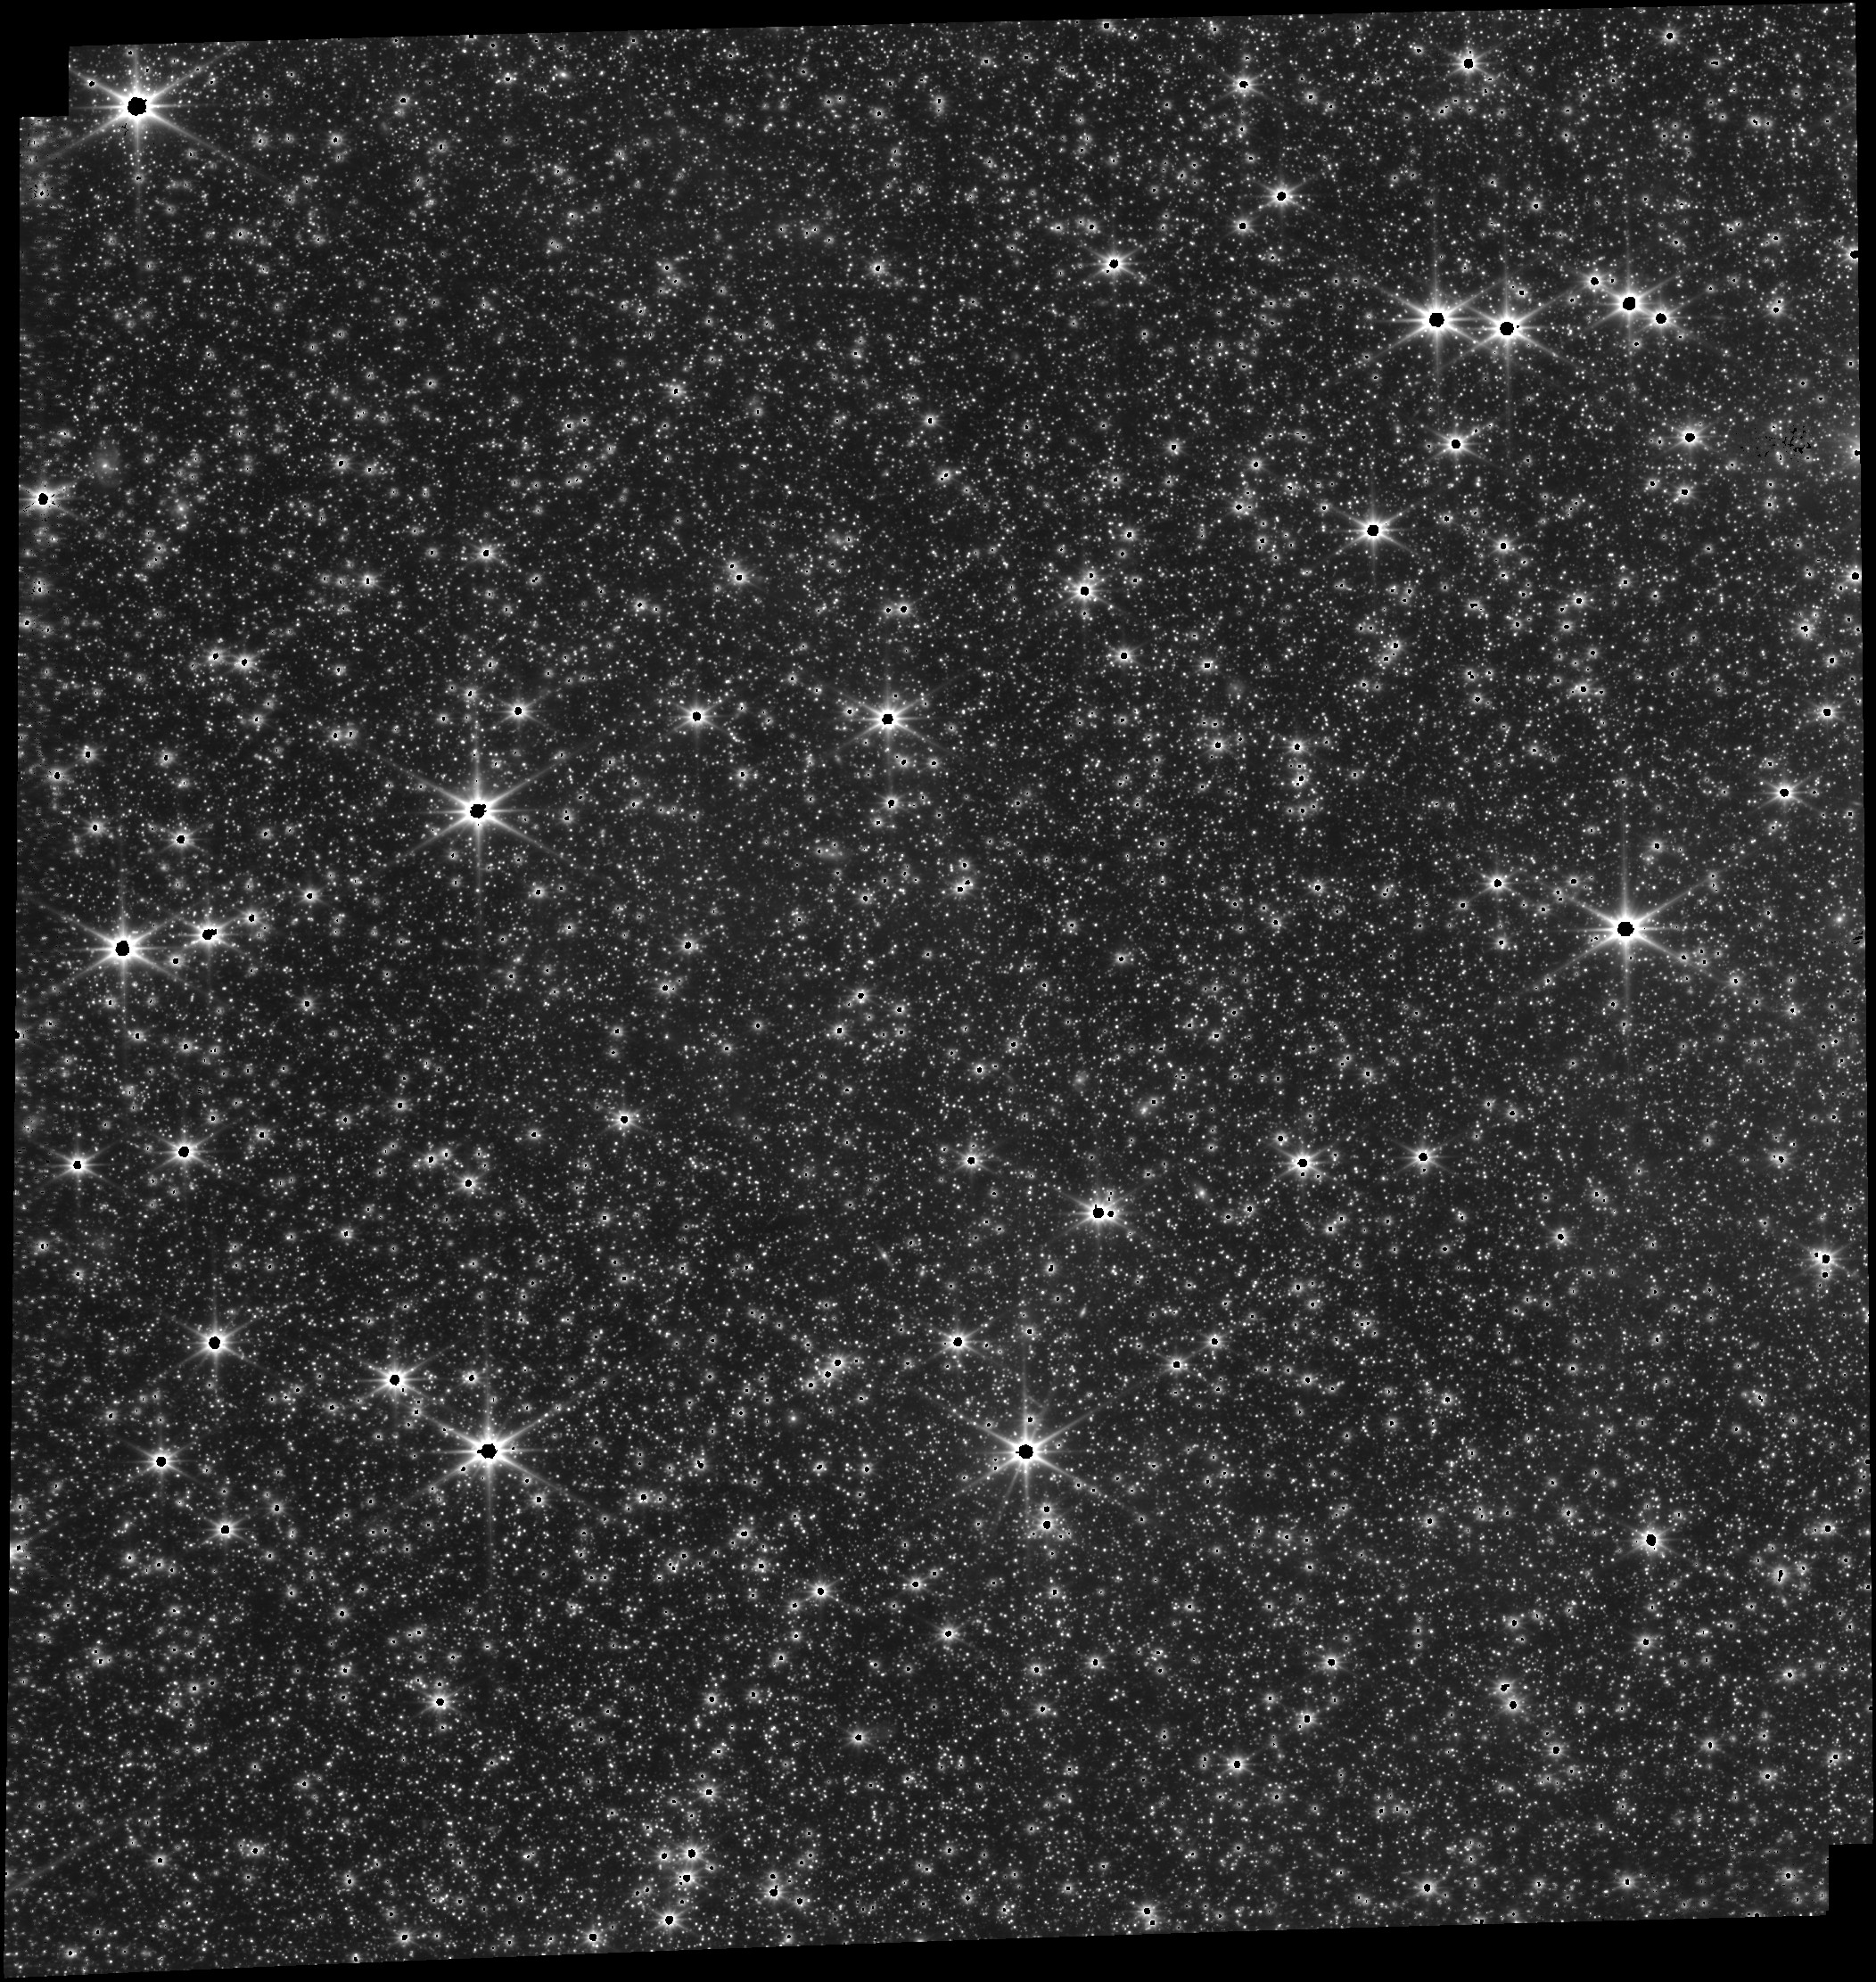
Target: LMC-MIRI-FGS-ALIGNMENT
Instrument: FGS/FGS1
Filter: OPEN
Exposure: 9 min
Observation ID: jw01171-o004_t001_fgs_clear

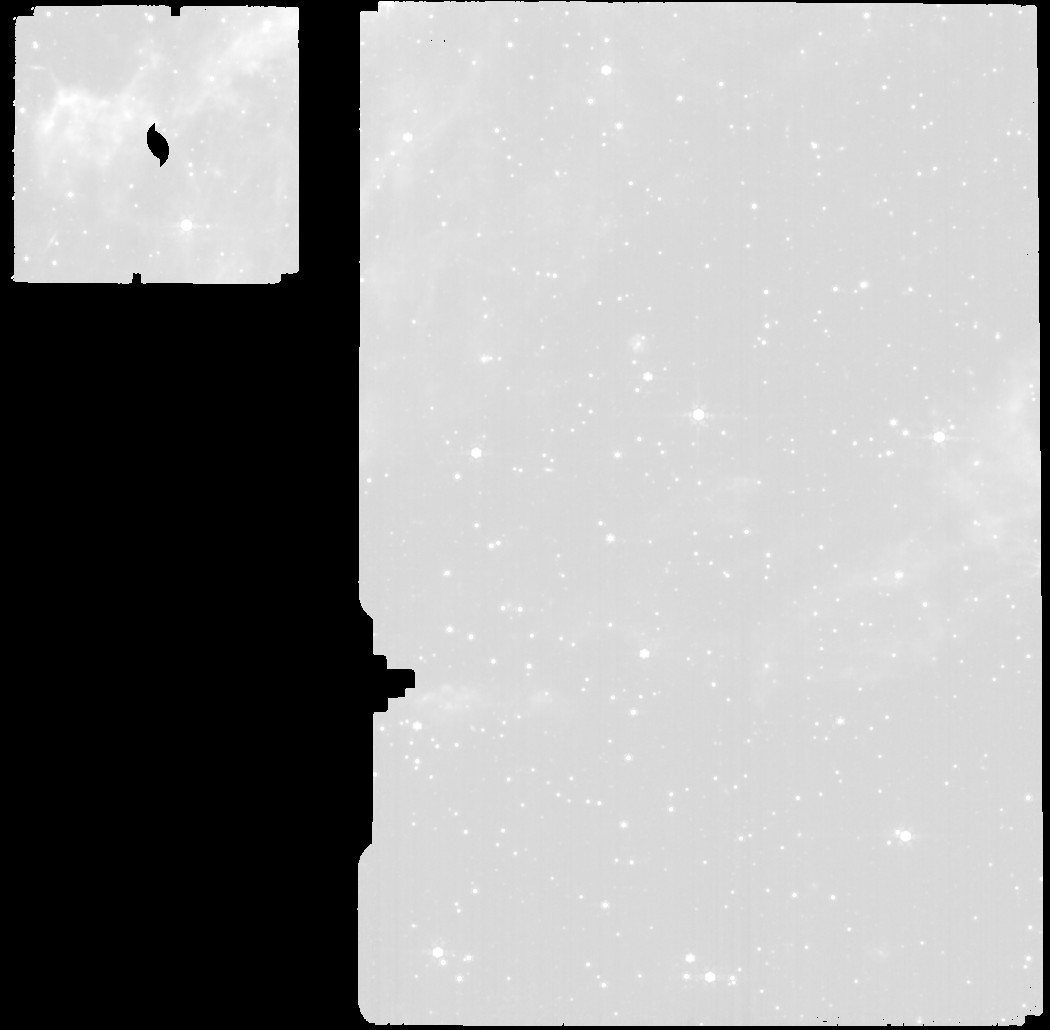
Target: LMC-MIRI-FGS-ALIGNMENT
Instrument: MIRI
Filter: F770W
Exposure: 20 min
Observation ID: jw01171-o005_t001_miri_f770w

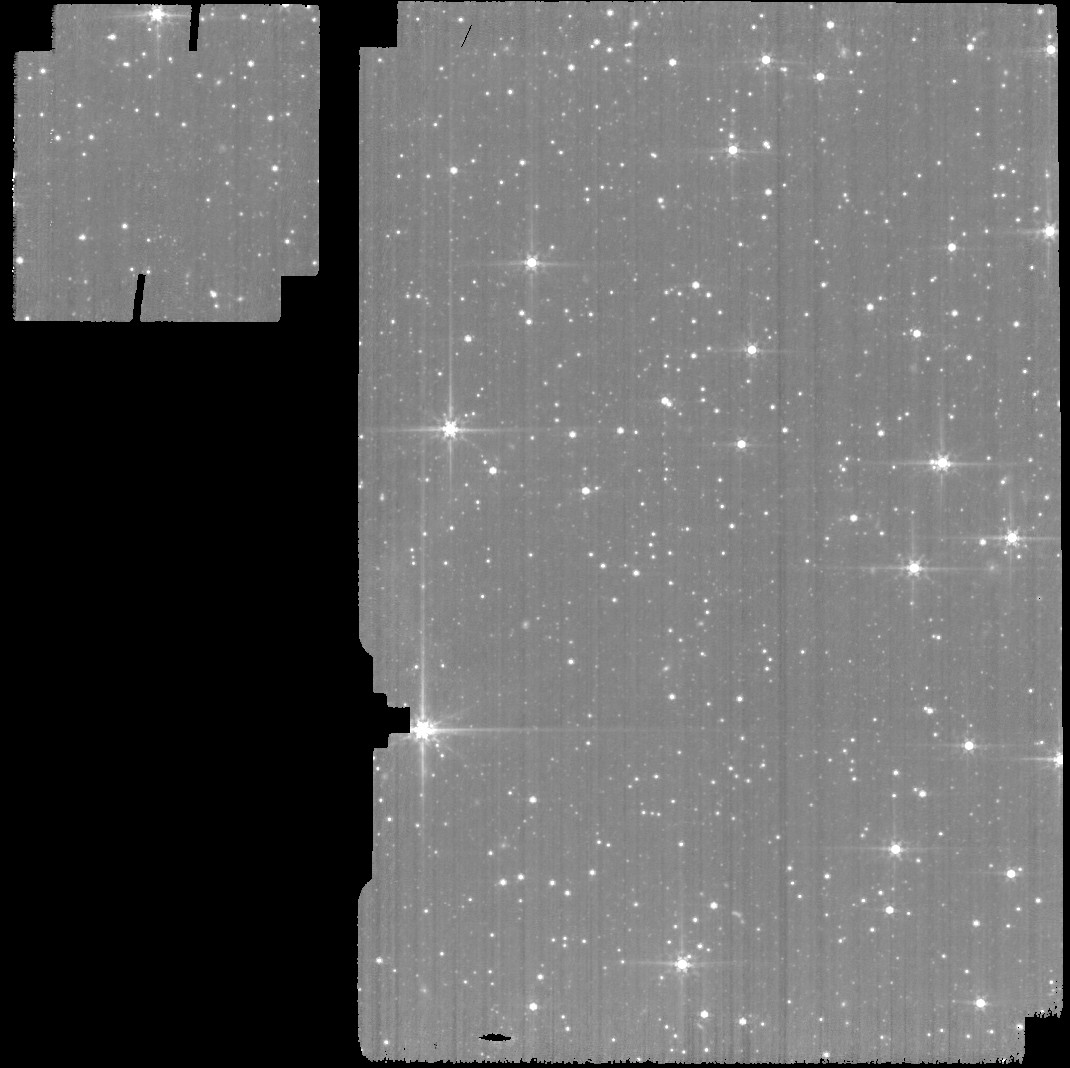
Target: LMC-MIRI-FGS-ALIGNMENT
Instrument: MIRI
Filter: F560W
Exposure: 11 min
Observation ID: jw01171-o004_t001_miri_f560w

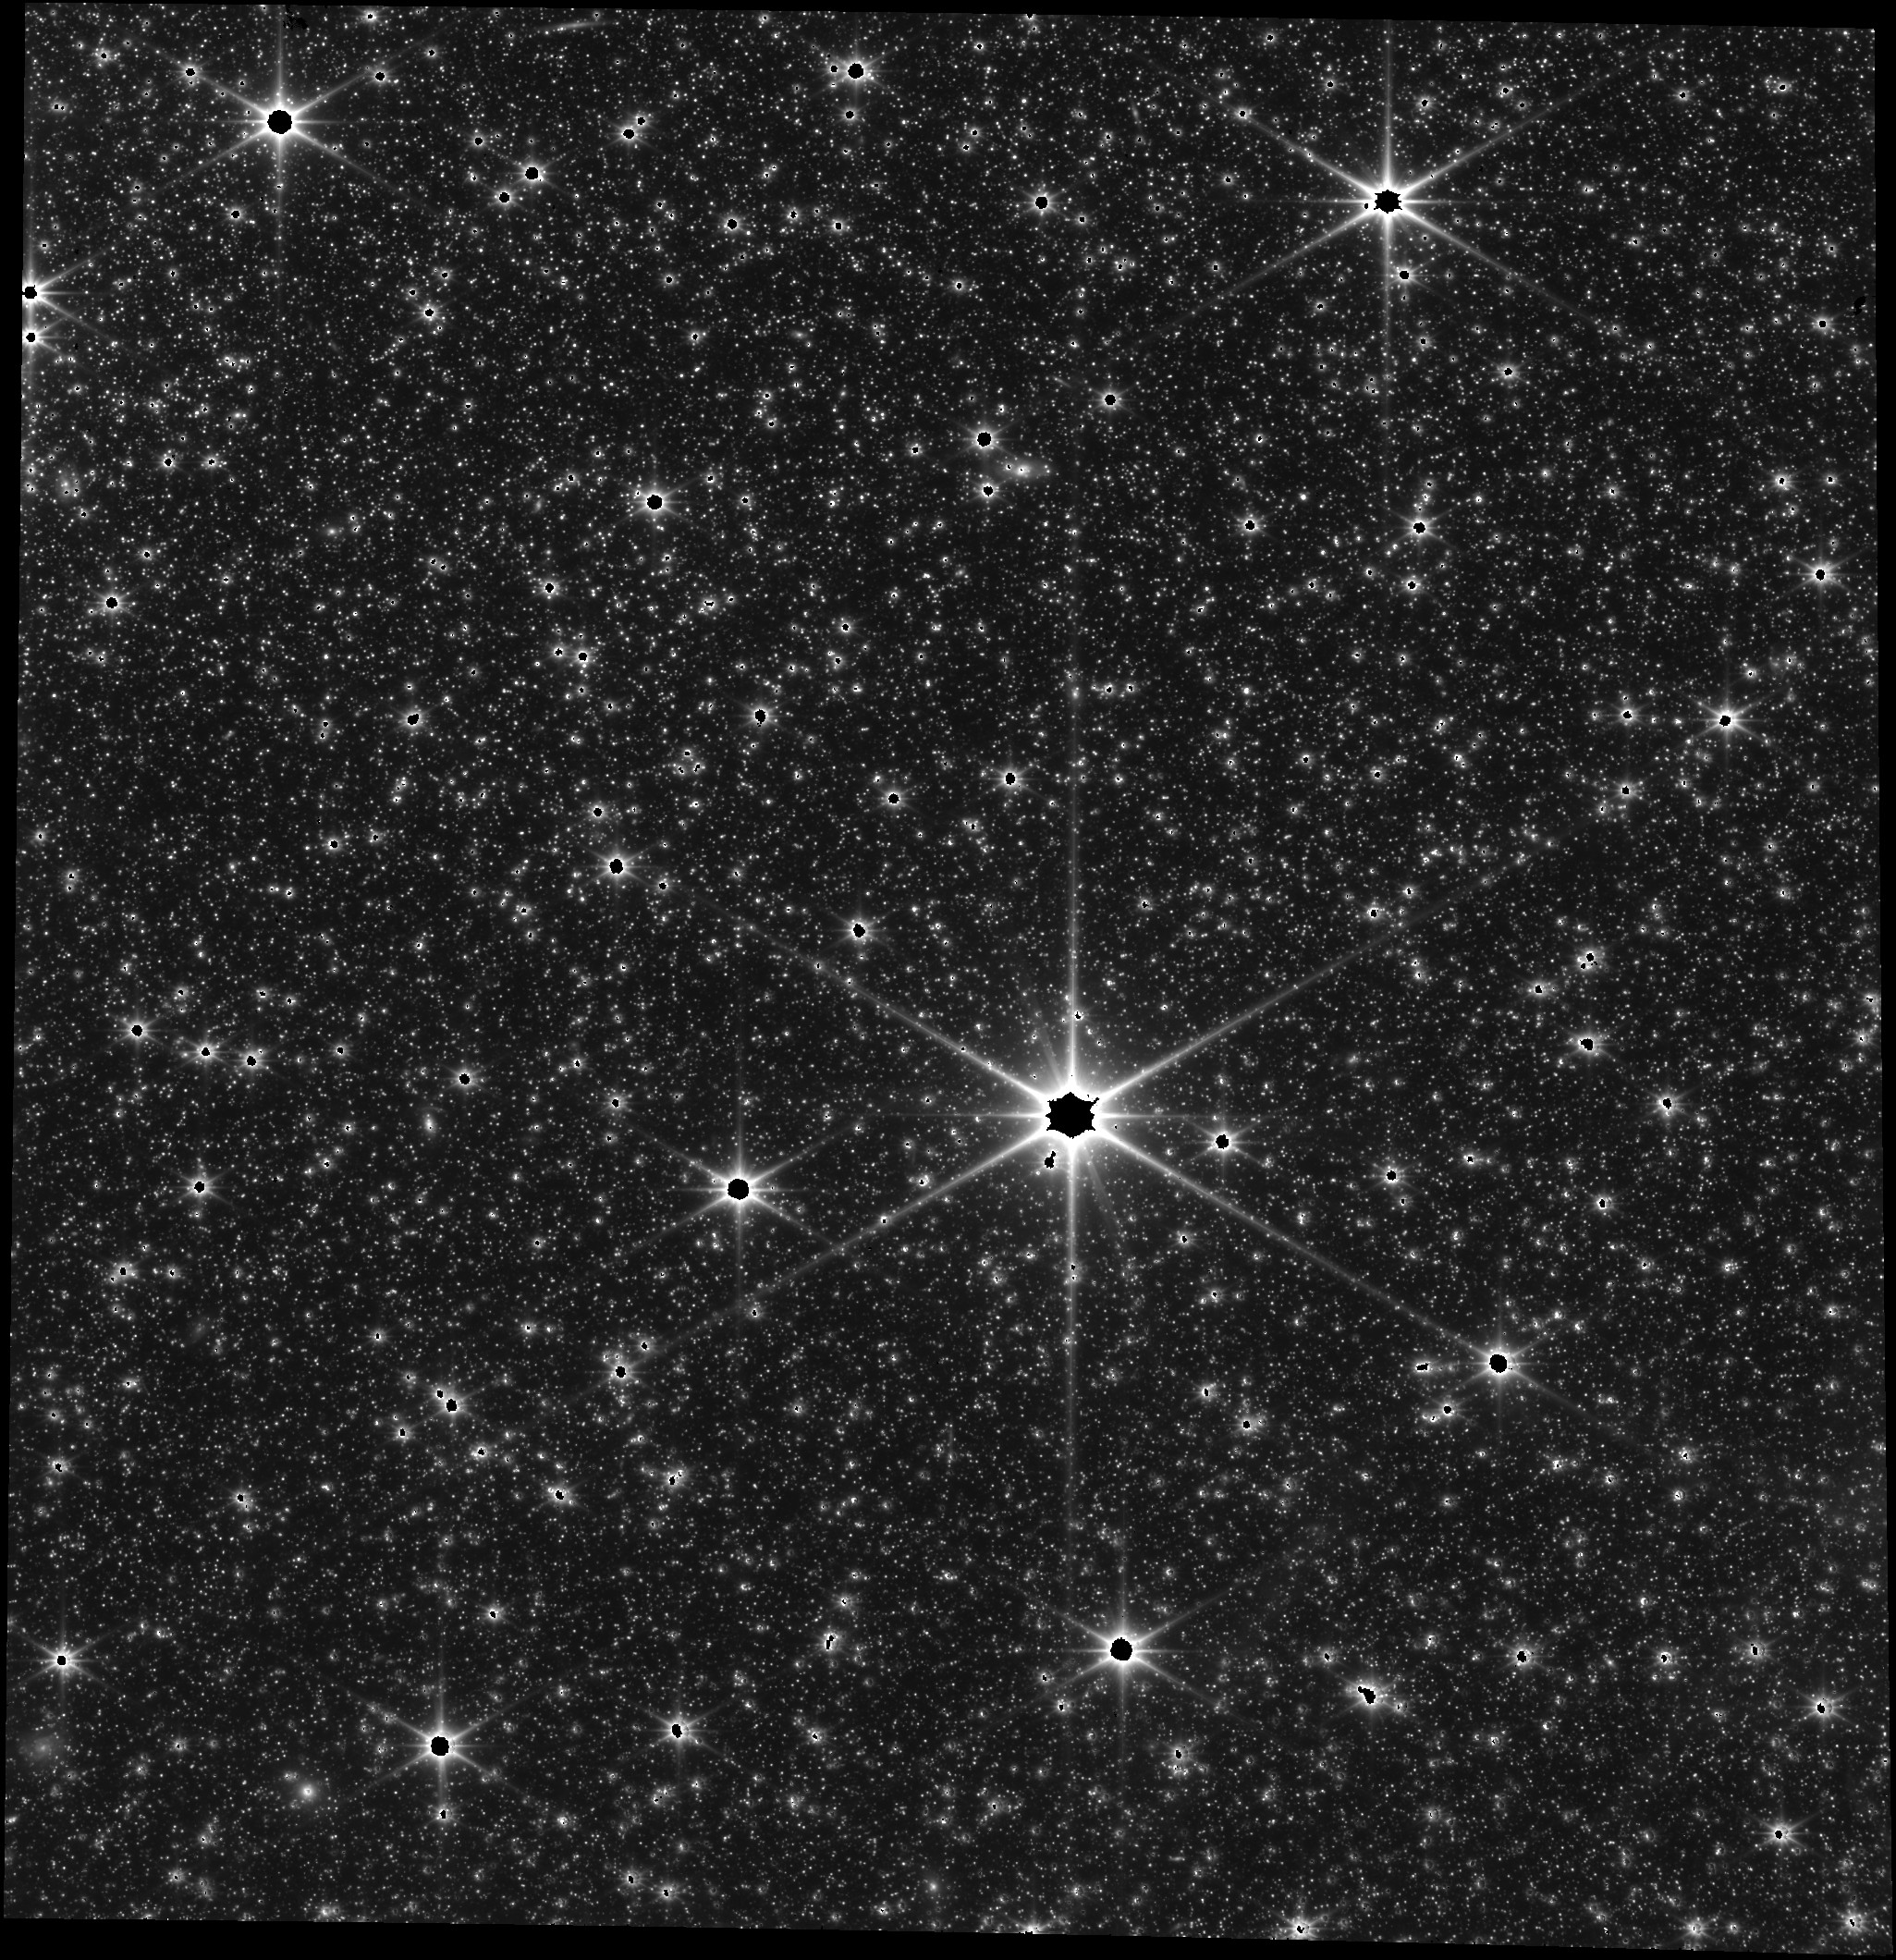
Target: LMC-MIRI-FGS-ALIGNMENT
Instrument: FGS/FGS2
Filter: OPEN
Exposure: 14 min
Observation ID: jw01171-o002_t001_fgs_clear

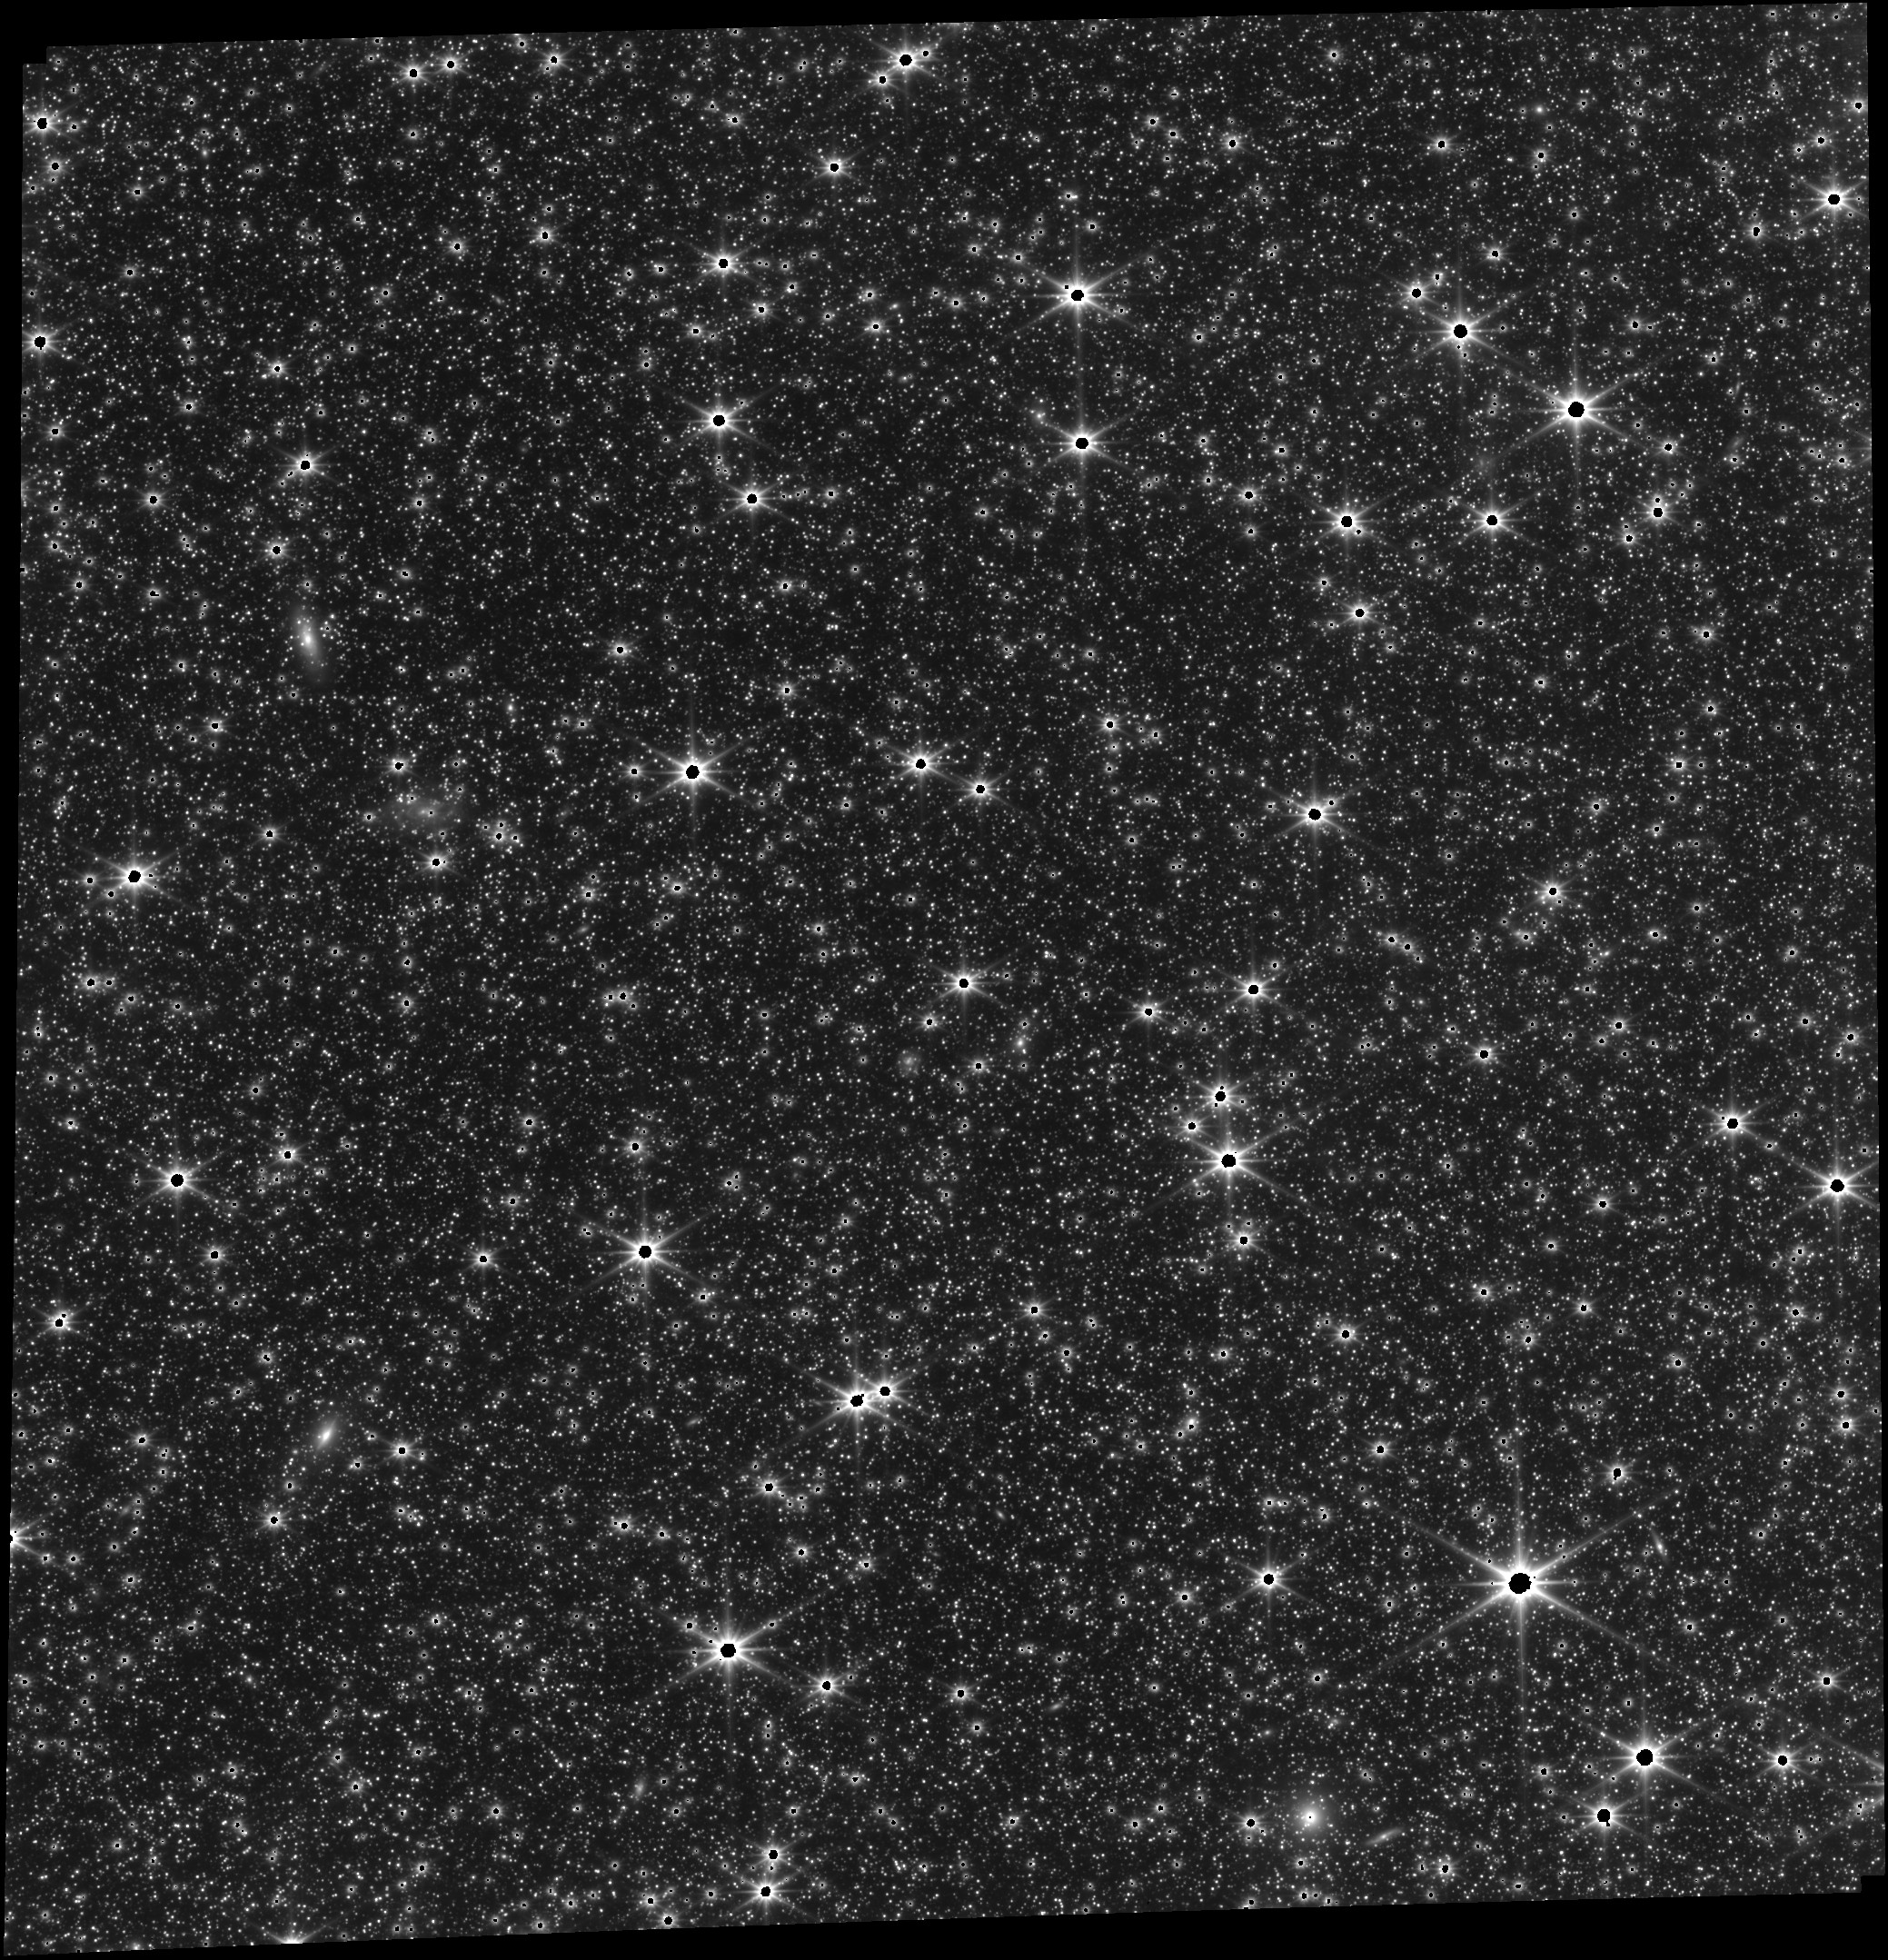
Target: LMC-MIRI-FGS-ALIGNMENT
Instrument: FGS/FGS1
Filter: OPEN
Exposure: 14 min
Observation ID: jw01171-o001_t001_fgs_clear

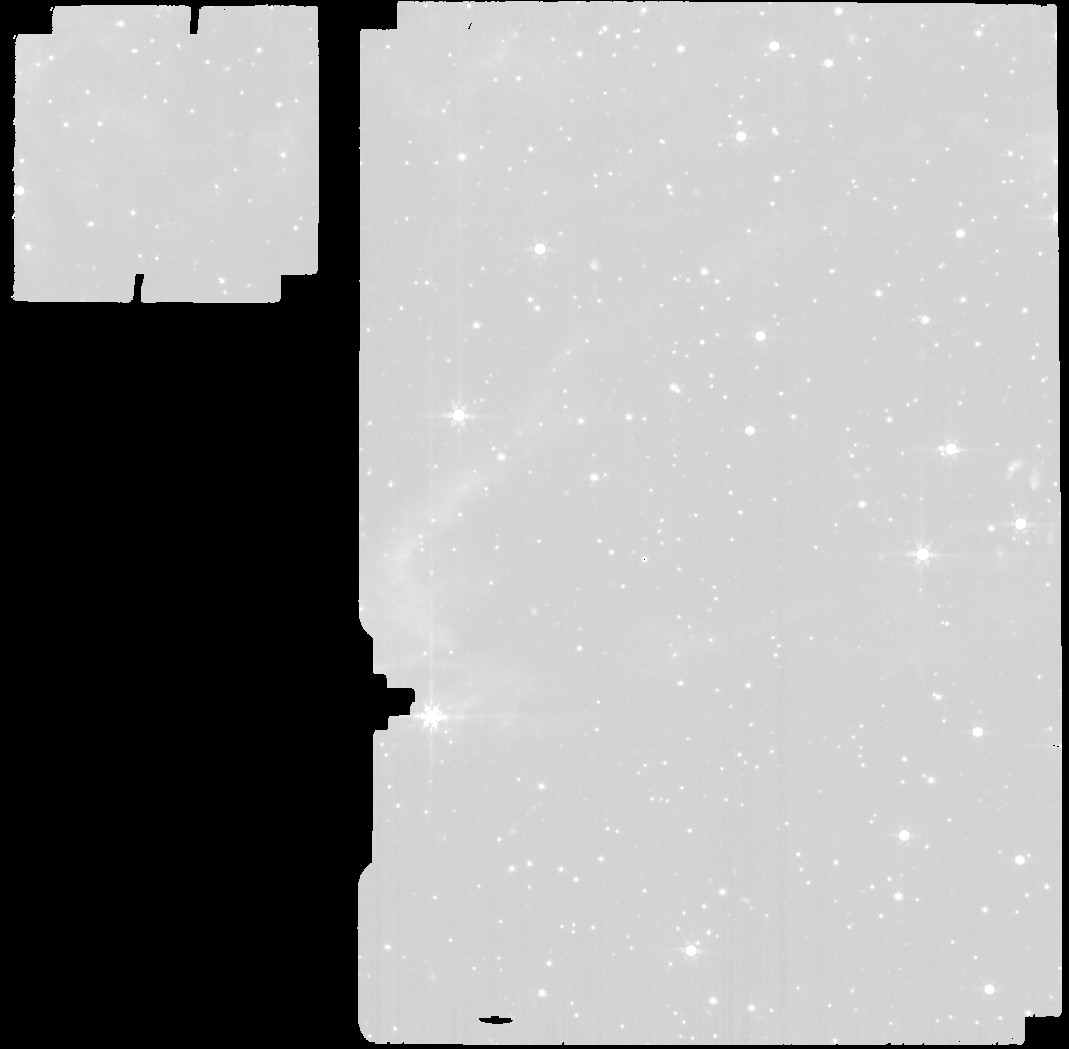
Target: LMC-MIRI-FGS-ALIGNMENT
Instrument: MIRI
Filter: F770W
Exposure: 20 min
Observation ID: jw01171-o003_t001_miri_f770w

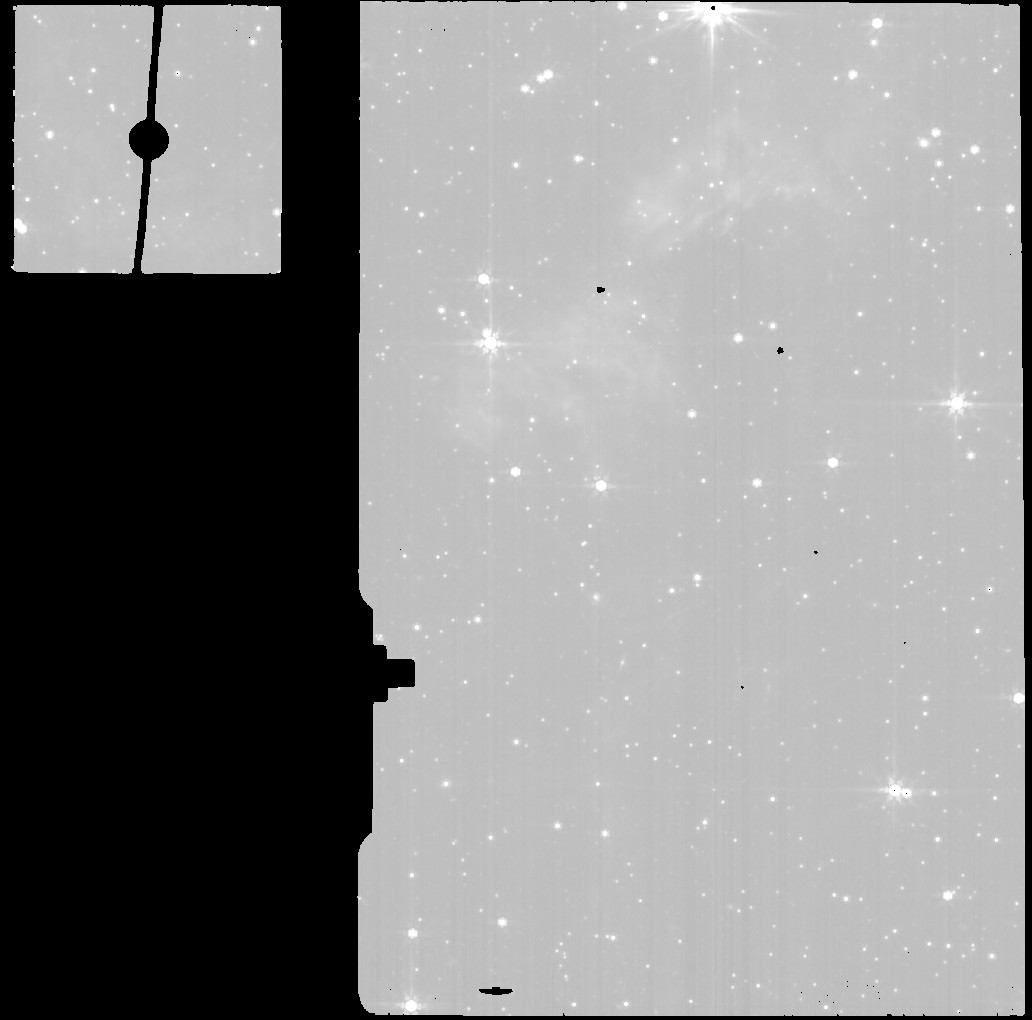
Target: LMC-MIRI-FGS-ALIGNMENT
Instrument: MIRI
Filter: F770W
Exposure: 20 min
Observation ID: jw01171-o002_t001_miri_f770w

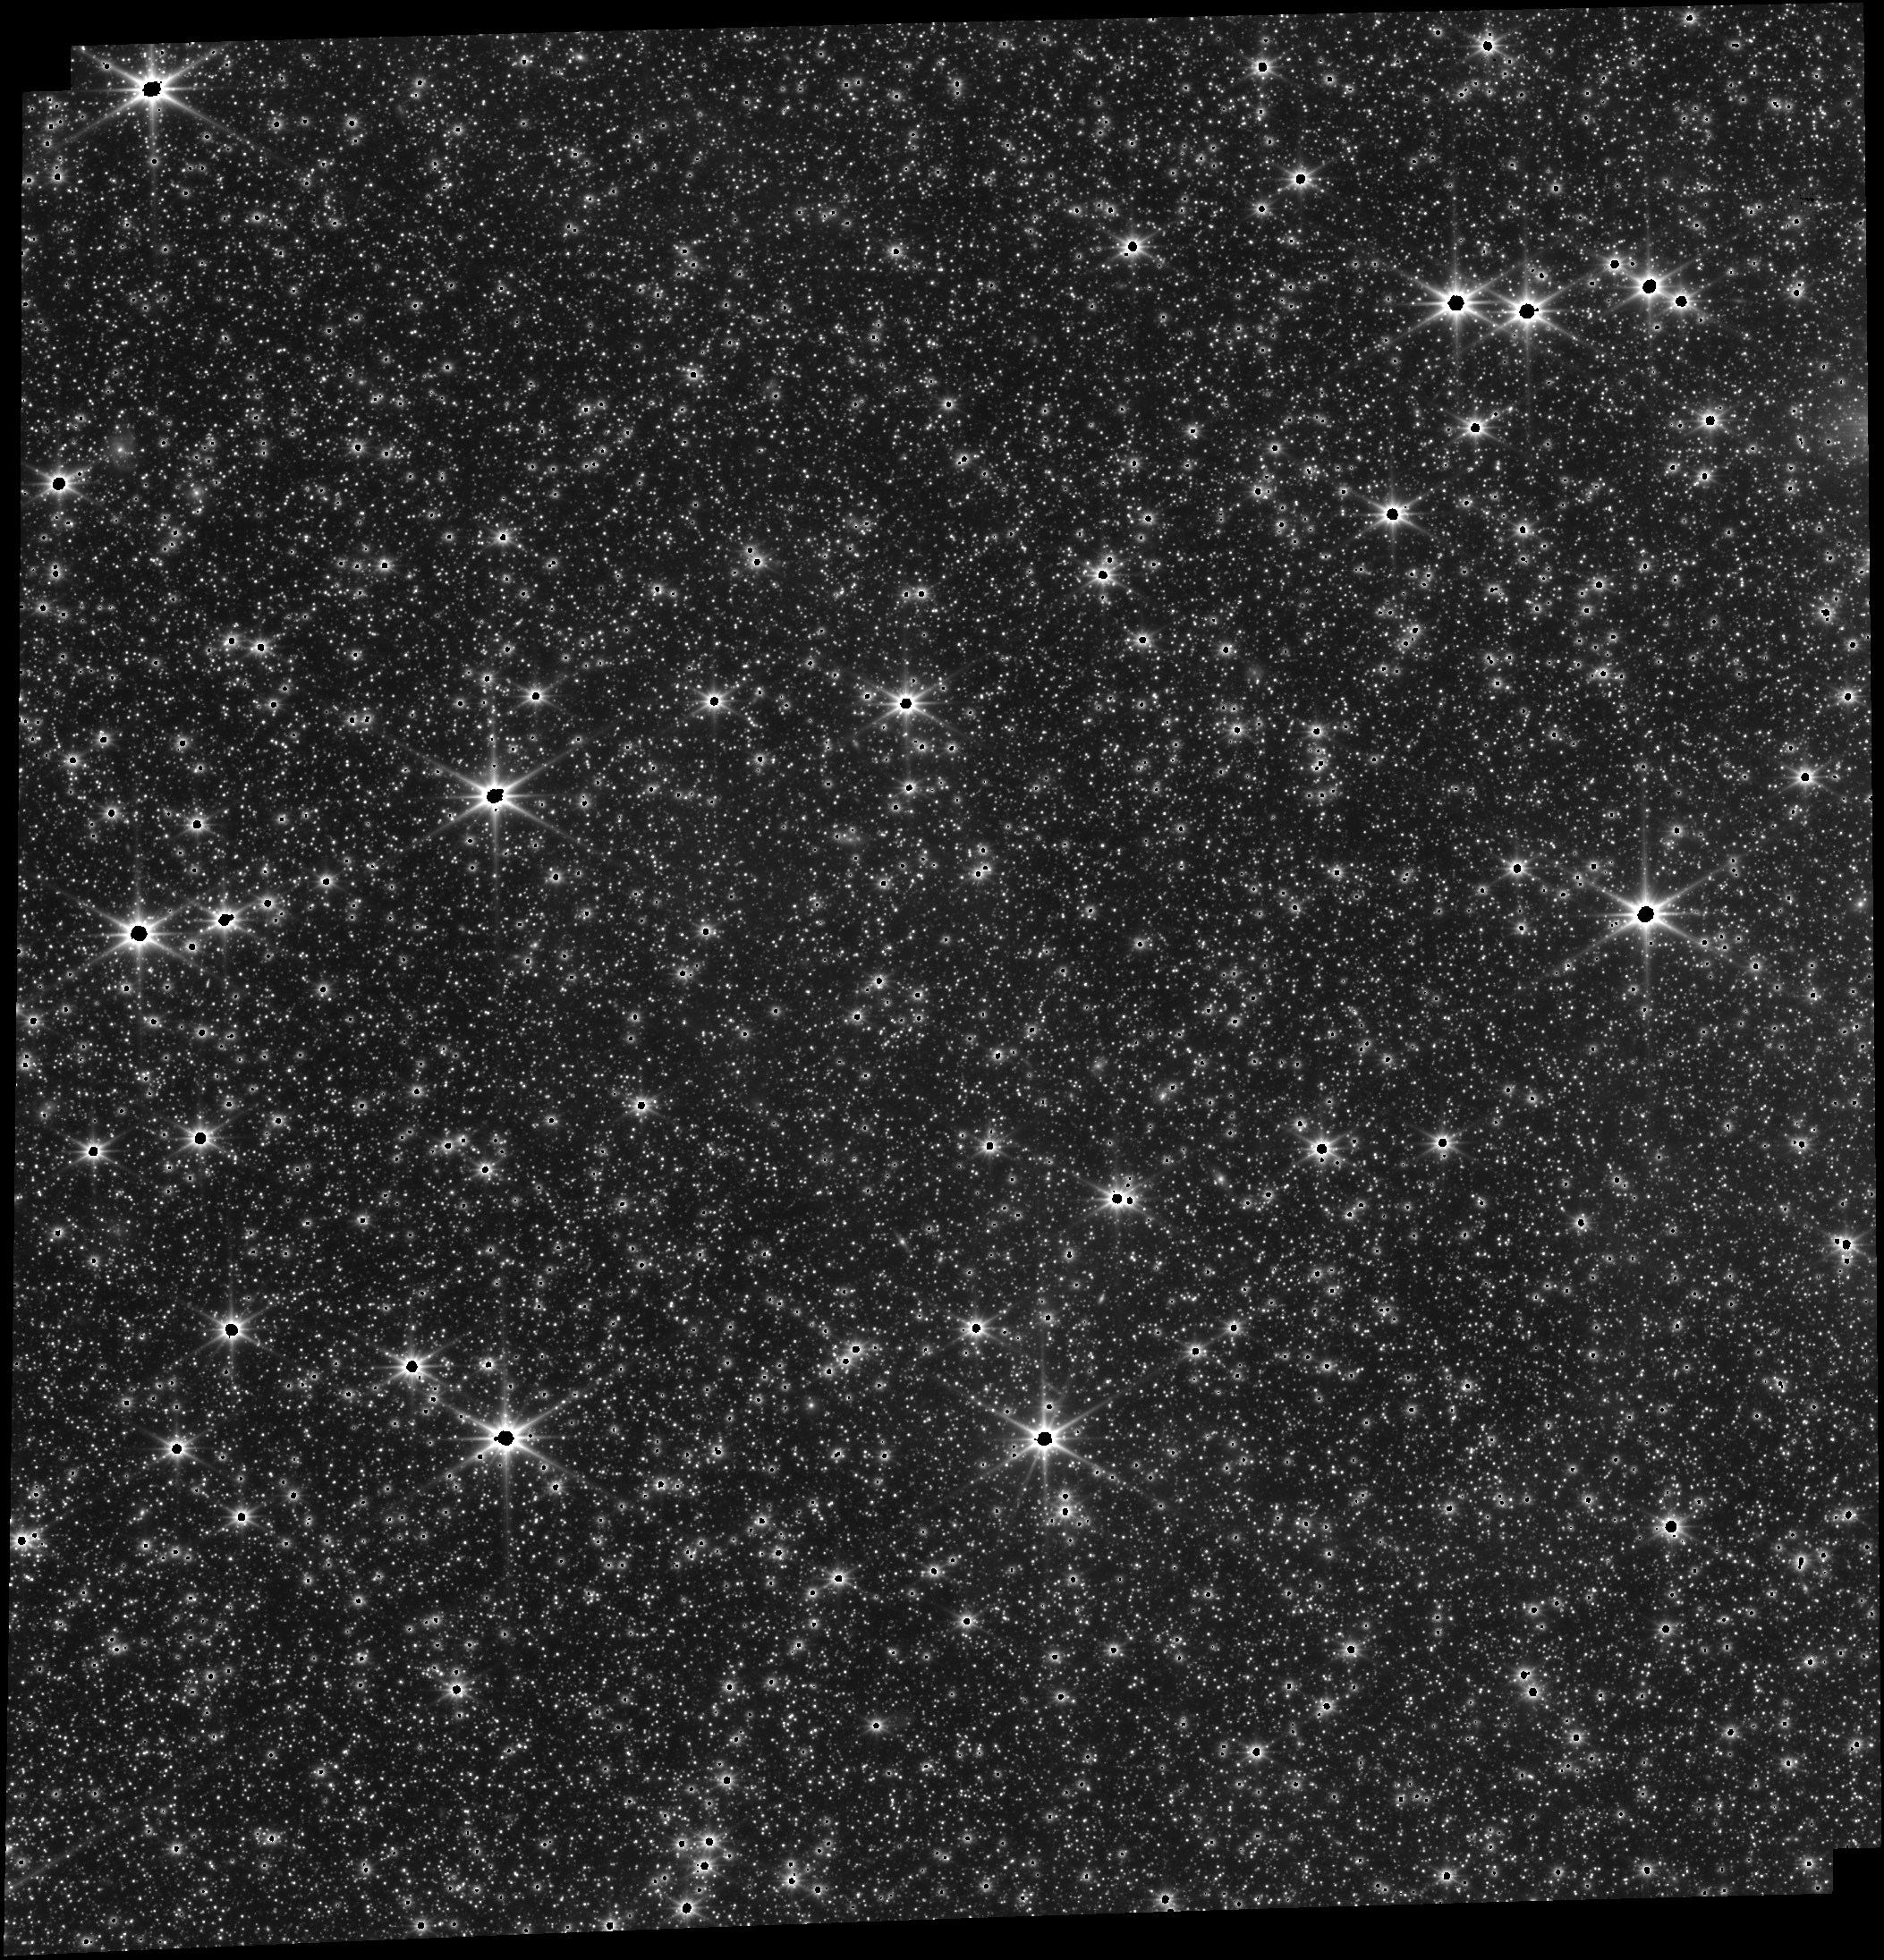
Target: LMC-MIRI-FGS-ALIGNMENT
Instrument: FGS/FGS1
Filter: OPEN
Exposure: 14 min
Observation ID: jw01171-o003_t001_fgs_clear

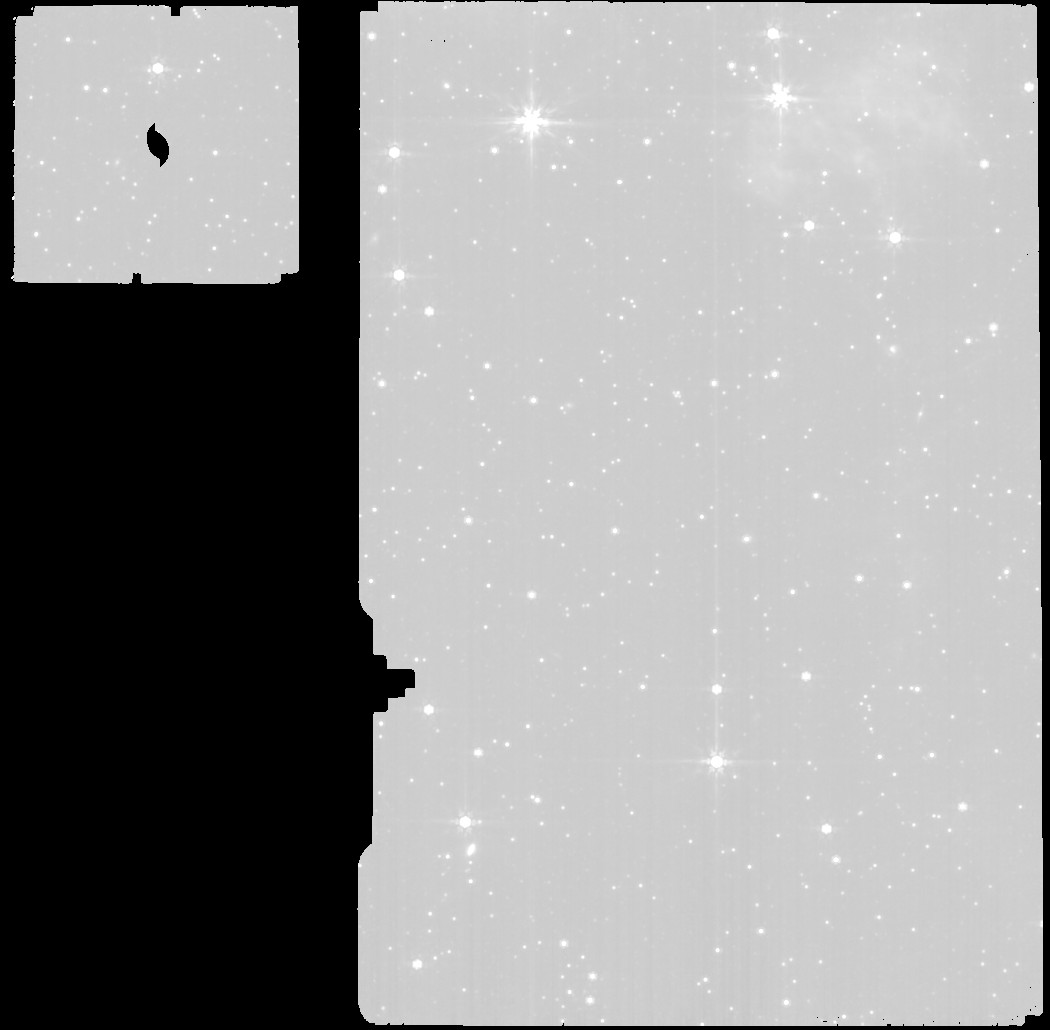
Target: LMC-MIRI-FGS-ALIGNMENT
Instrument: MIRI
Filter: F770W
Exposure: 20 min
Observation ID: jw01171-o001_t001_miri_f770w

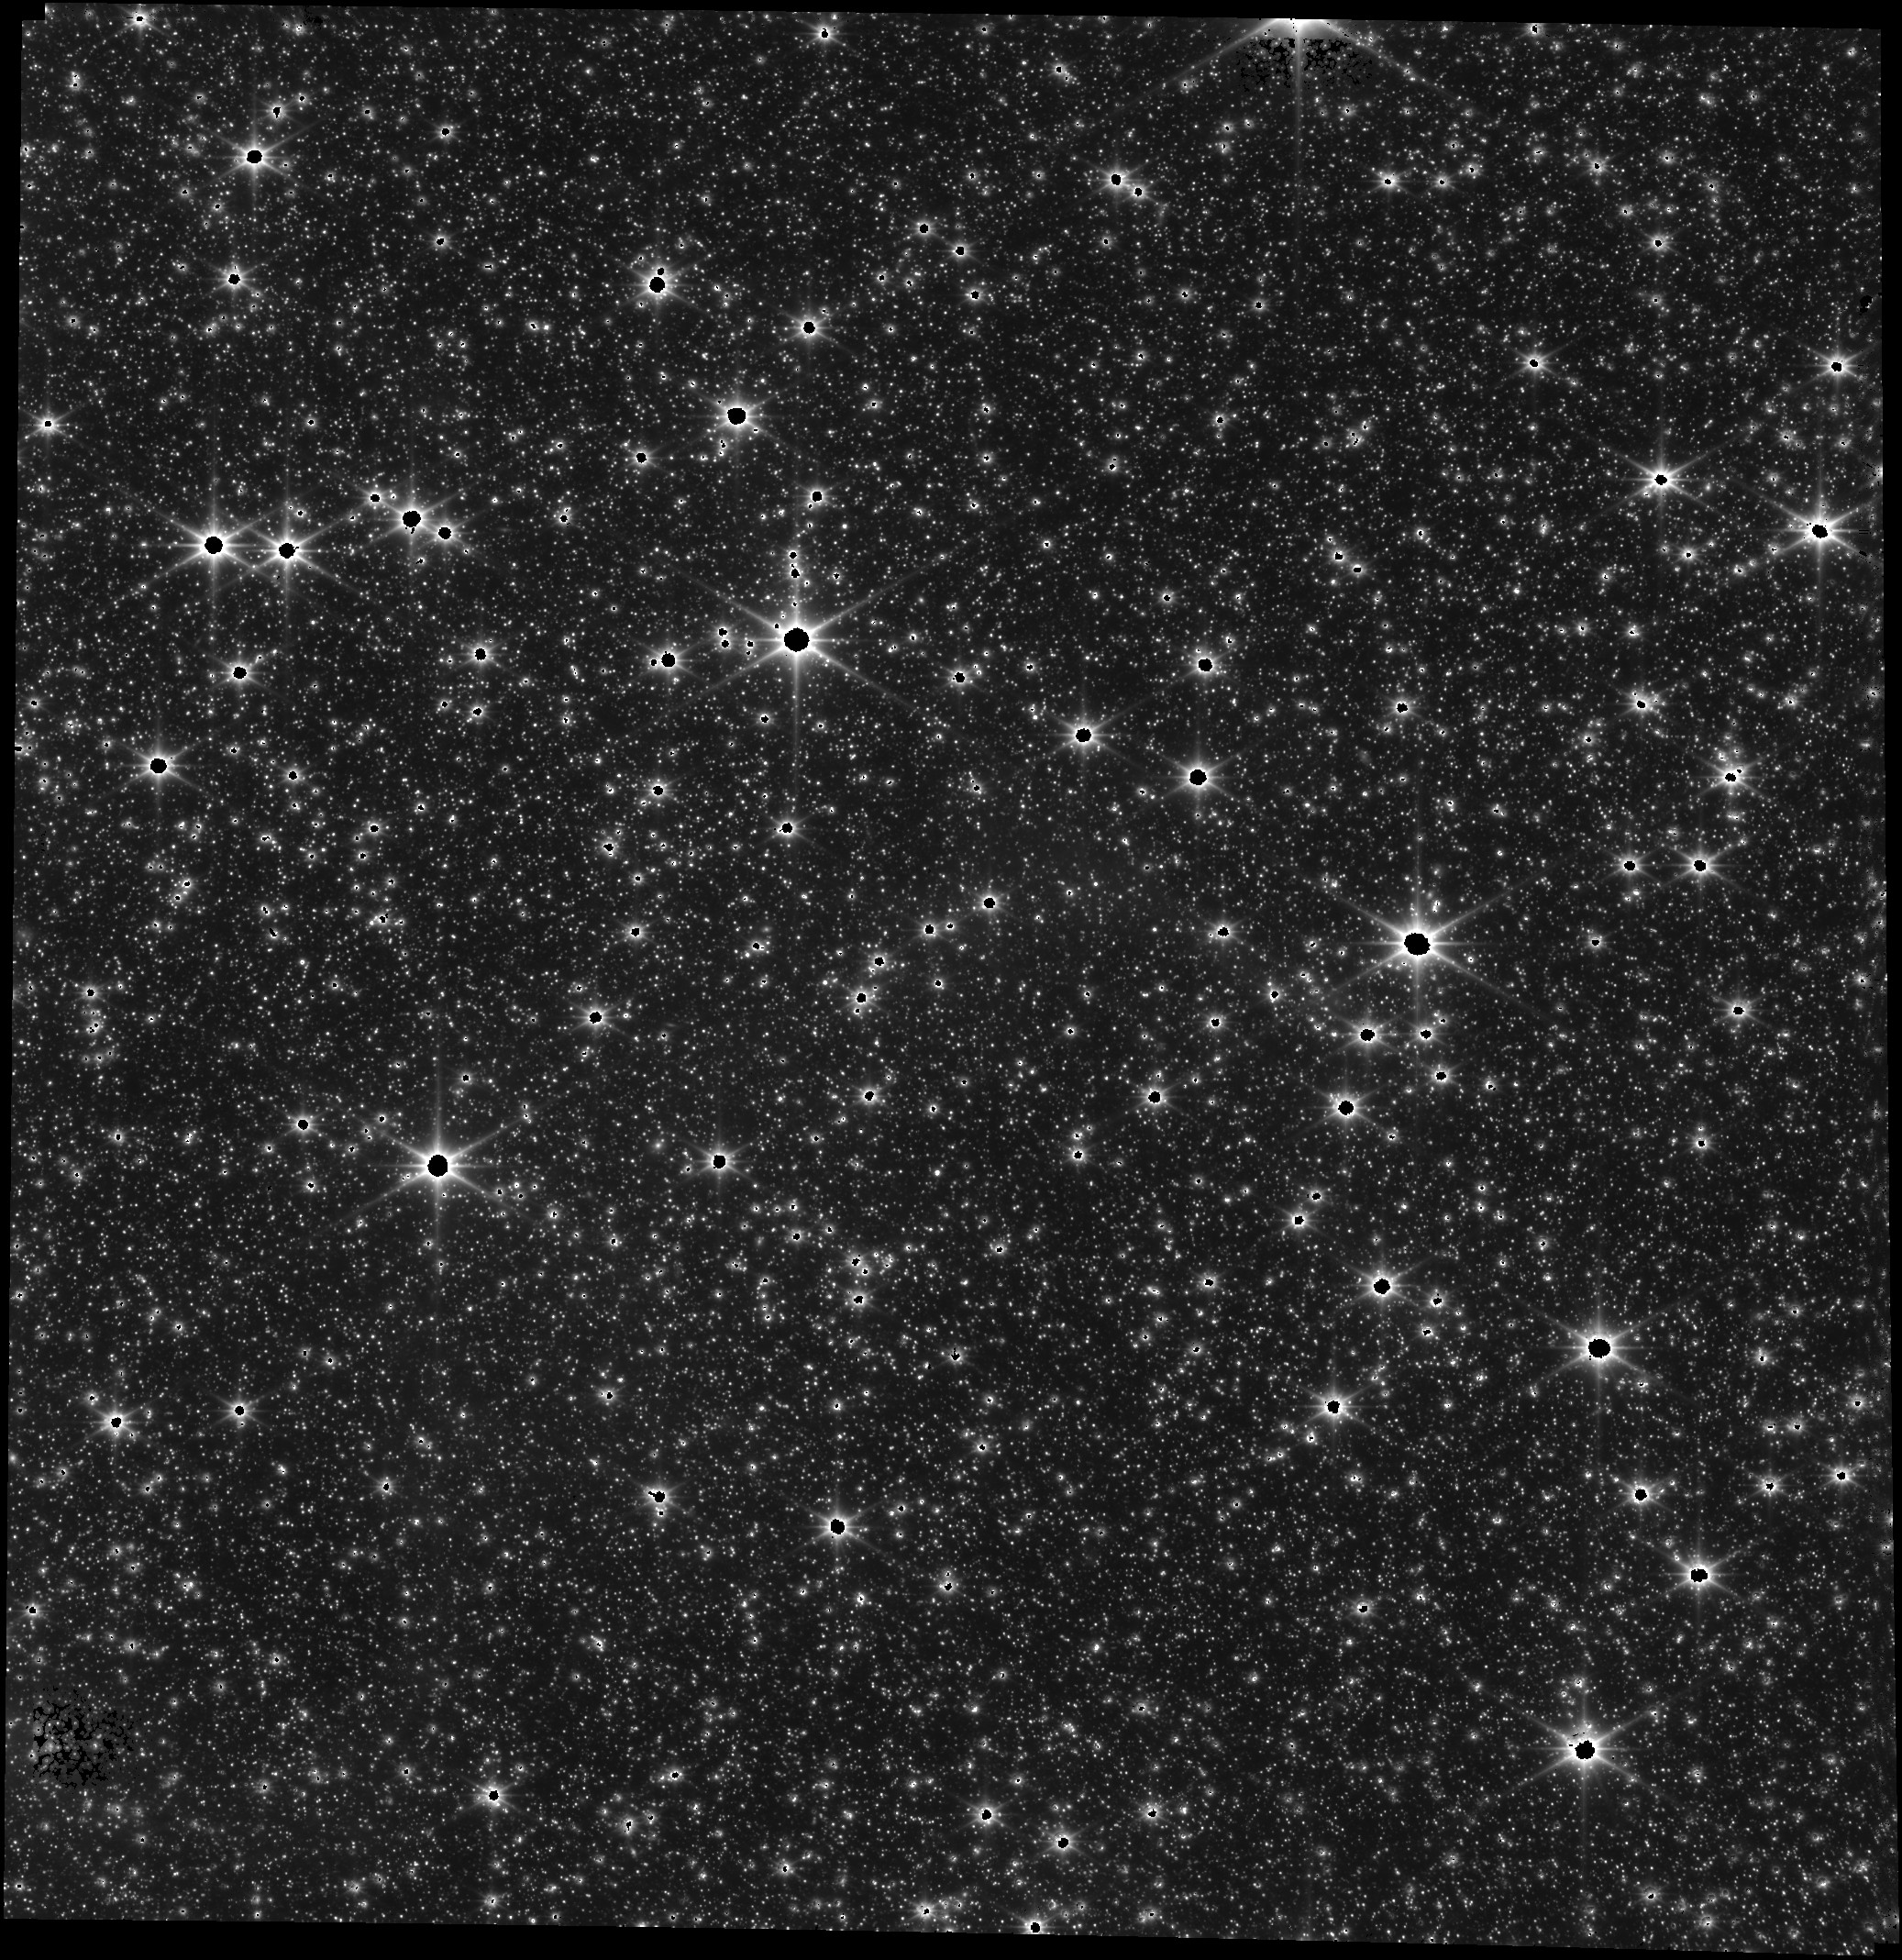
Target: LMC-MIRI-FGS-ALIGNMENT
Instrument: FGS/FGS2
Filter: OPEN
Exposure: 14 min
Observation ID: jw01171-o005_t001_fgs_clear

SIAF PRD Update (MIRI-FGS Alignment) (PI: Hartig, George)

This proposal is to achieve better than 1 arcsec absolute pointing for MIRI during OTE commissioning. It is the implemention of OTE-34. 1. Determine the geometric distortion and plate scale of the MIRI Imager and MRS and their alignment relative to FGS1 and FGS2. 2. The SOC PRD's "MIRI_SIAF.xml" are to be updated based upon these observations. 3. These observations will also provide an estimate of possible vignetting across the MIRI FOV.